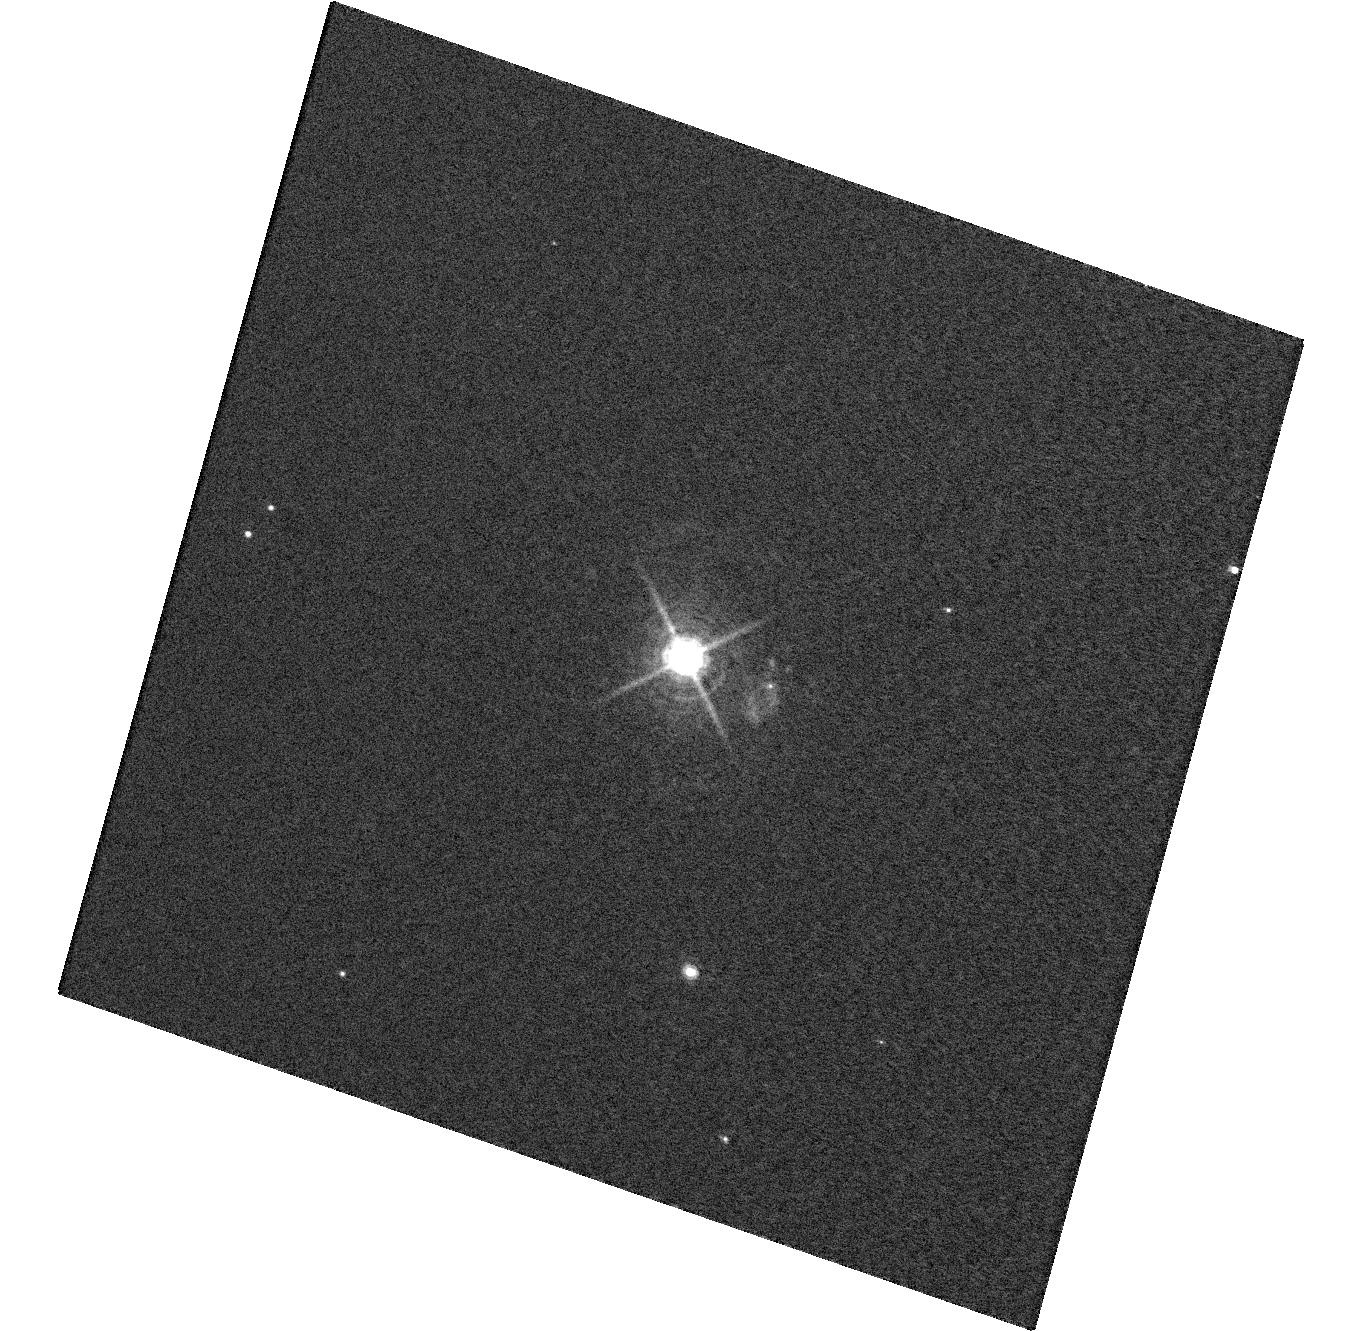
Target: T-PYXIDIS
Instrument: WFC3/UVIS
Filter: F656N
Exposure: 32 min
Observation ID: hst_12446_09_wfc3_uvis_f656n_ibog09

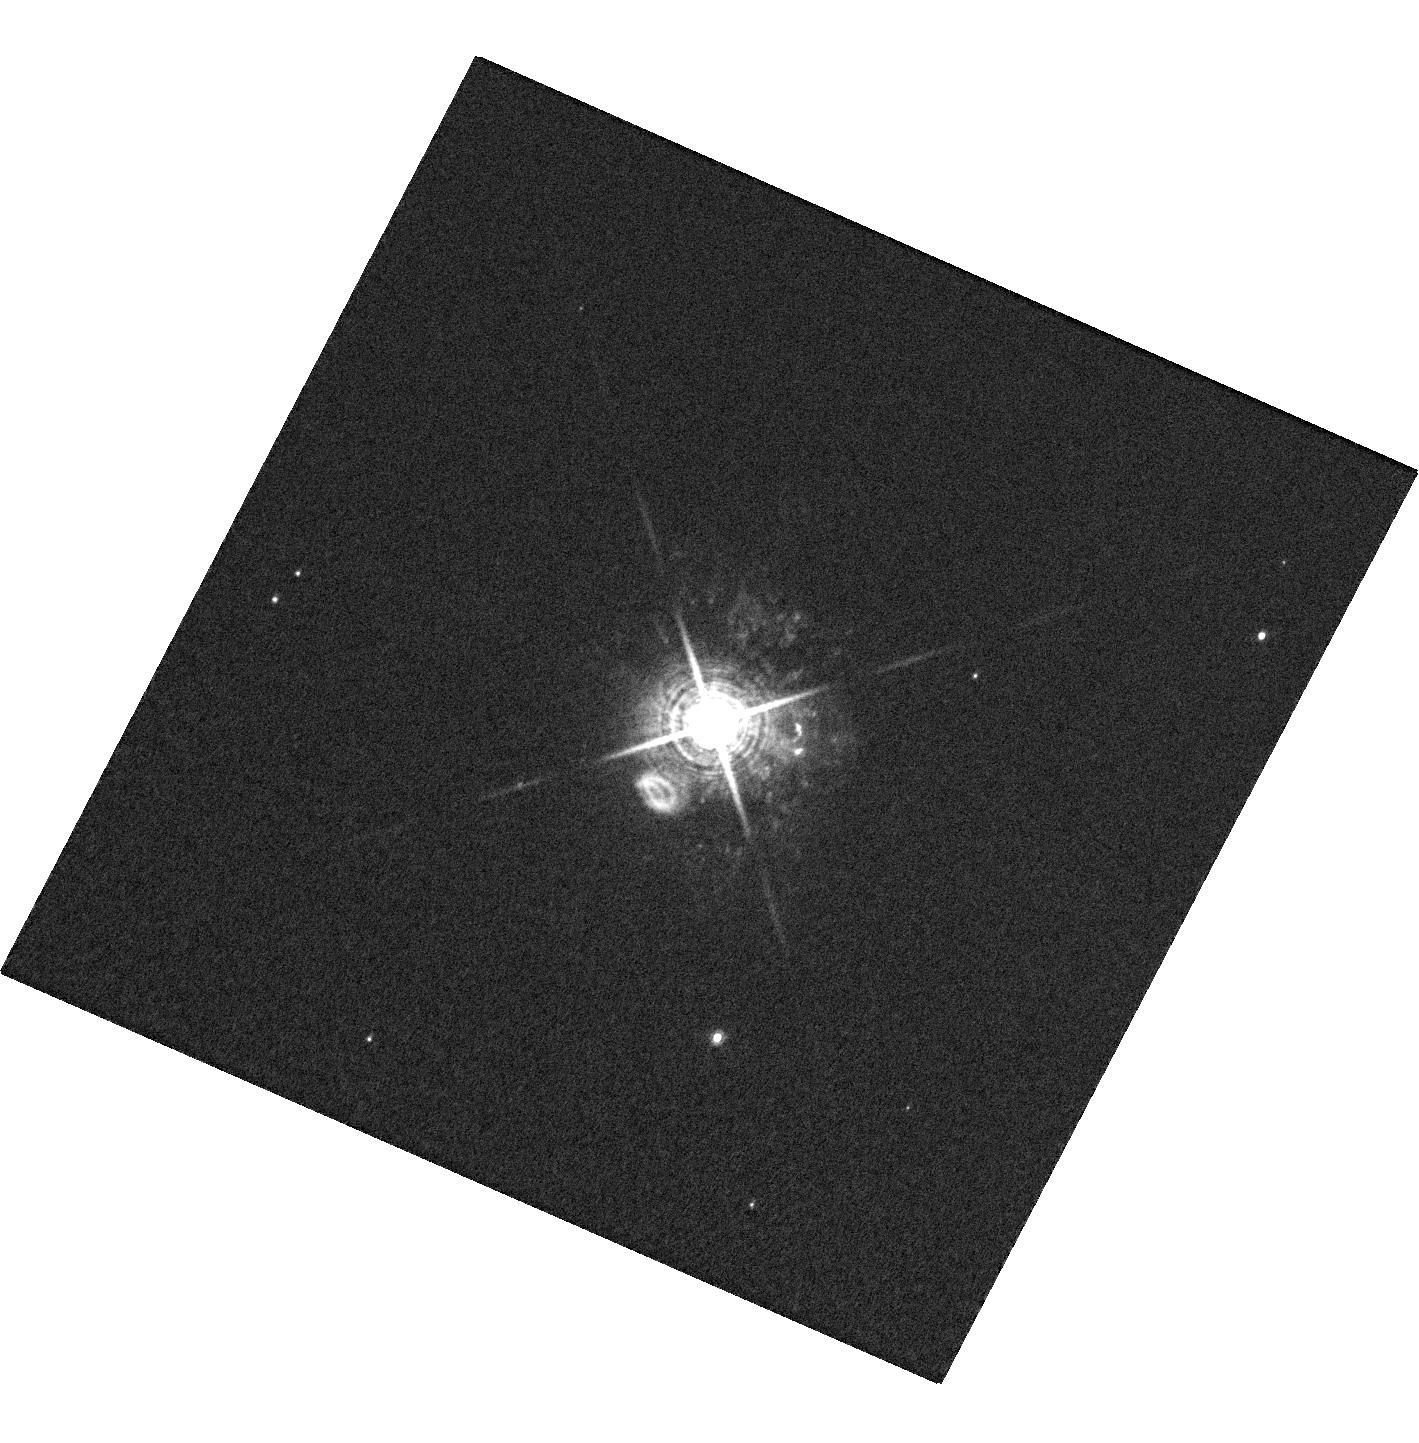
Target: T-PYXIDIS
Instrument: WFC3/UVIS
Filter: F656N
Exposure: 32 min
Observation ID: hst_12446_08_wfc3_uvis_f656n_ibog08

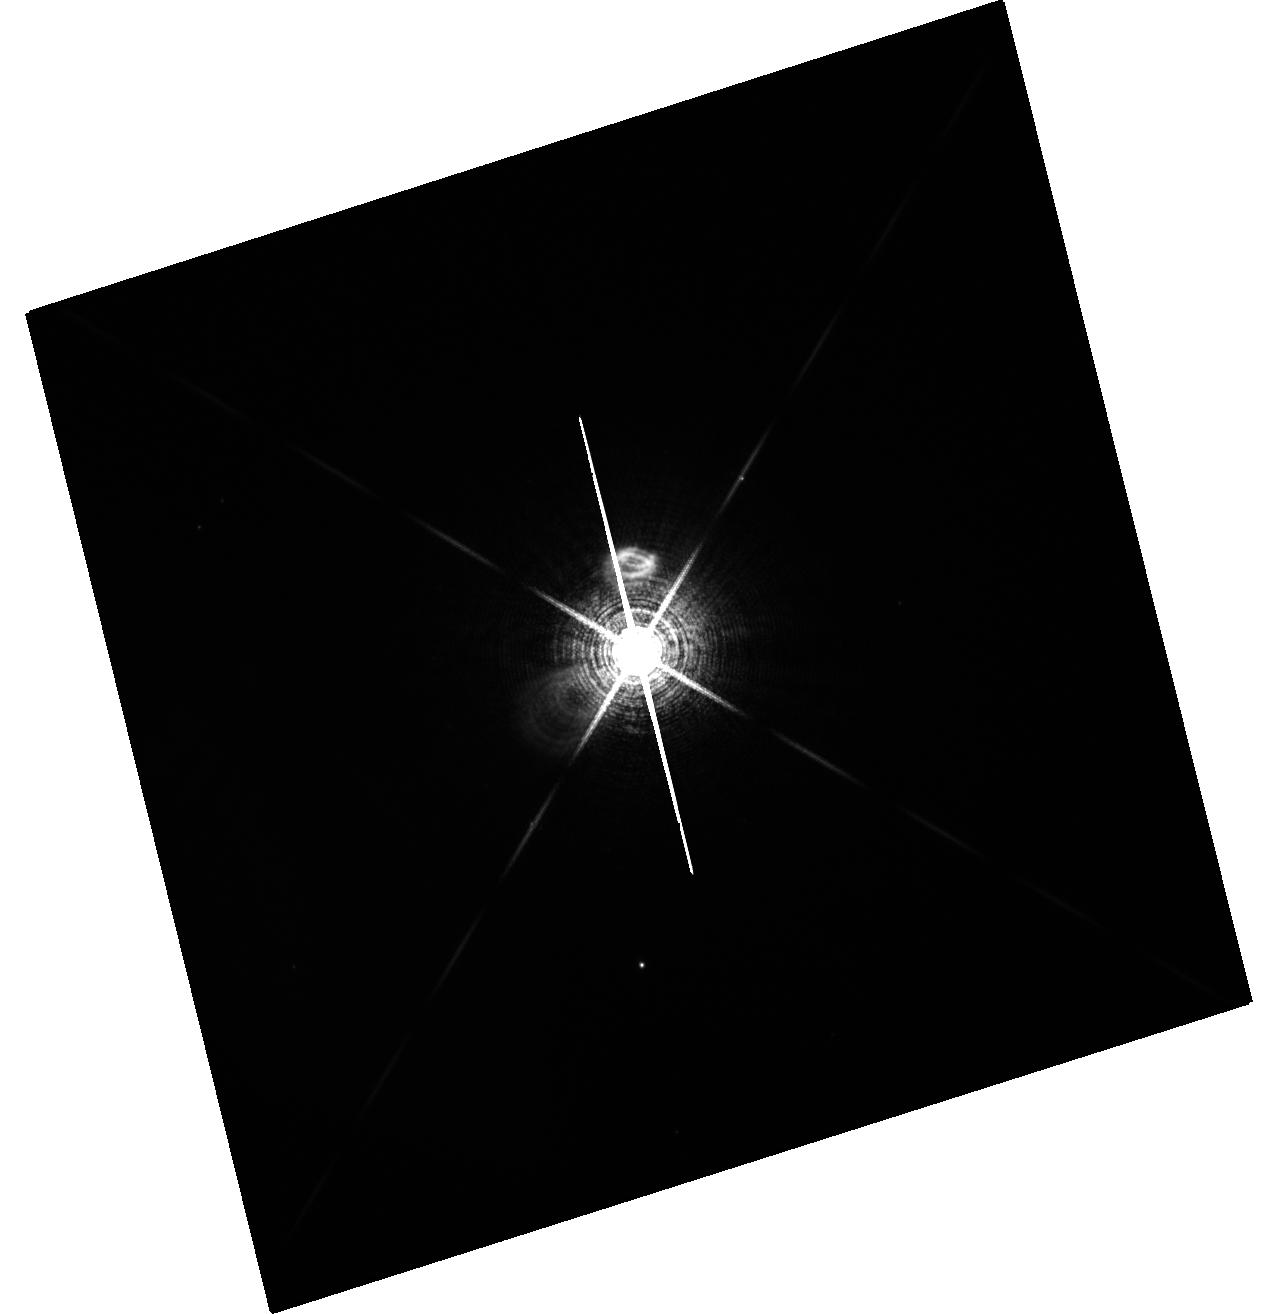
Target: T-PYXIDIS
Instrument: WFC3/UVIS
Filter: F656N
Exposure: 32 min
Observation ID: hst_12446_05_wfc3_uvis_f656n_ibog05

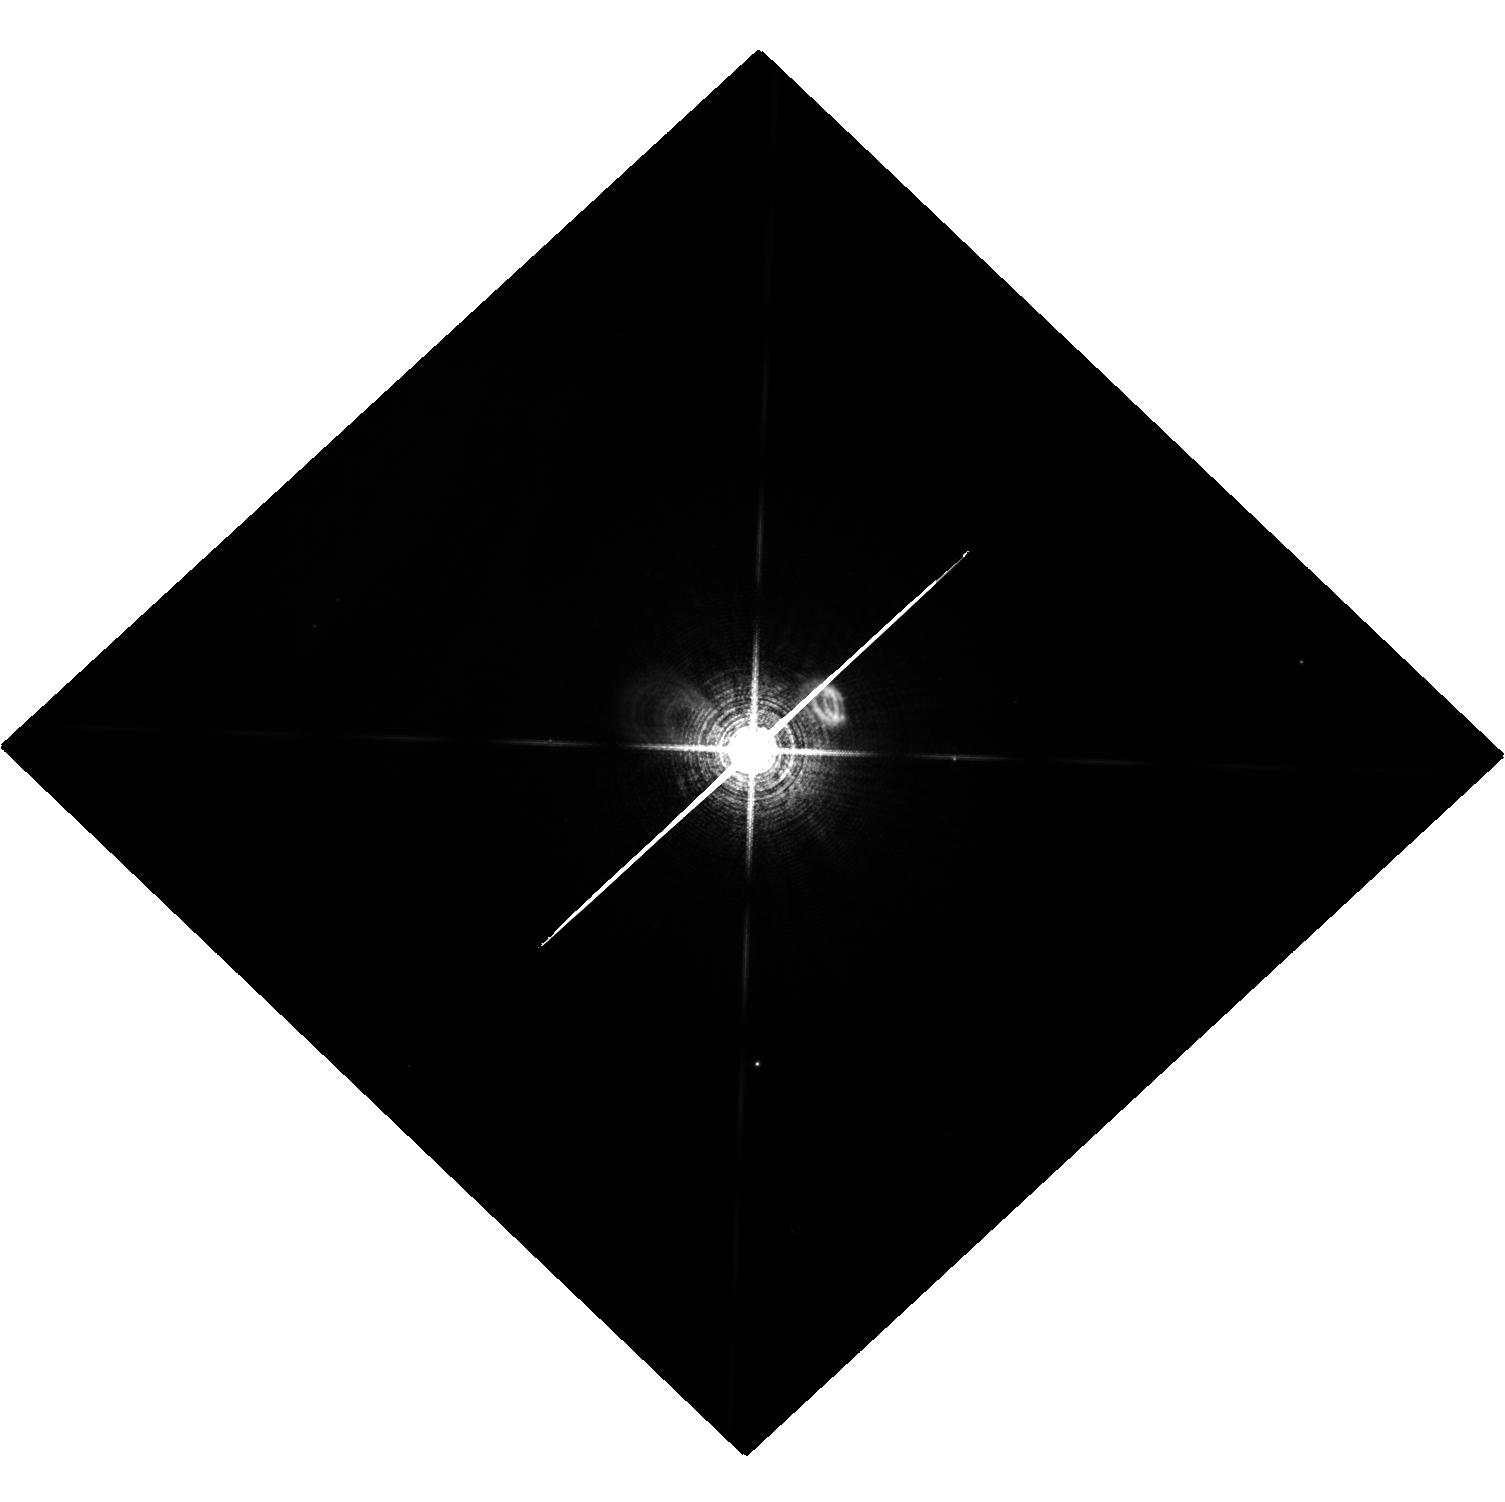
Target: T-PYXIDIS
Instrument: WFC3/UVIS
Filter: F656N
Exposure: 32 min
Observation ID: hst_12446_01_wfc3_uvis_f656n_ibog01

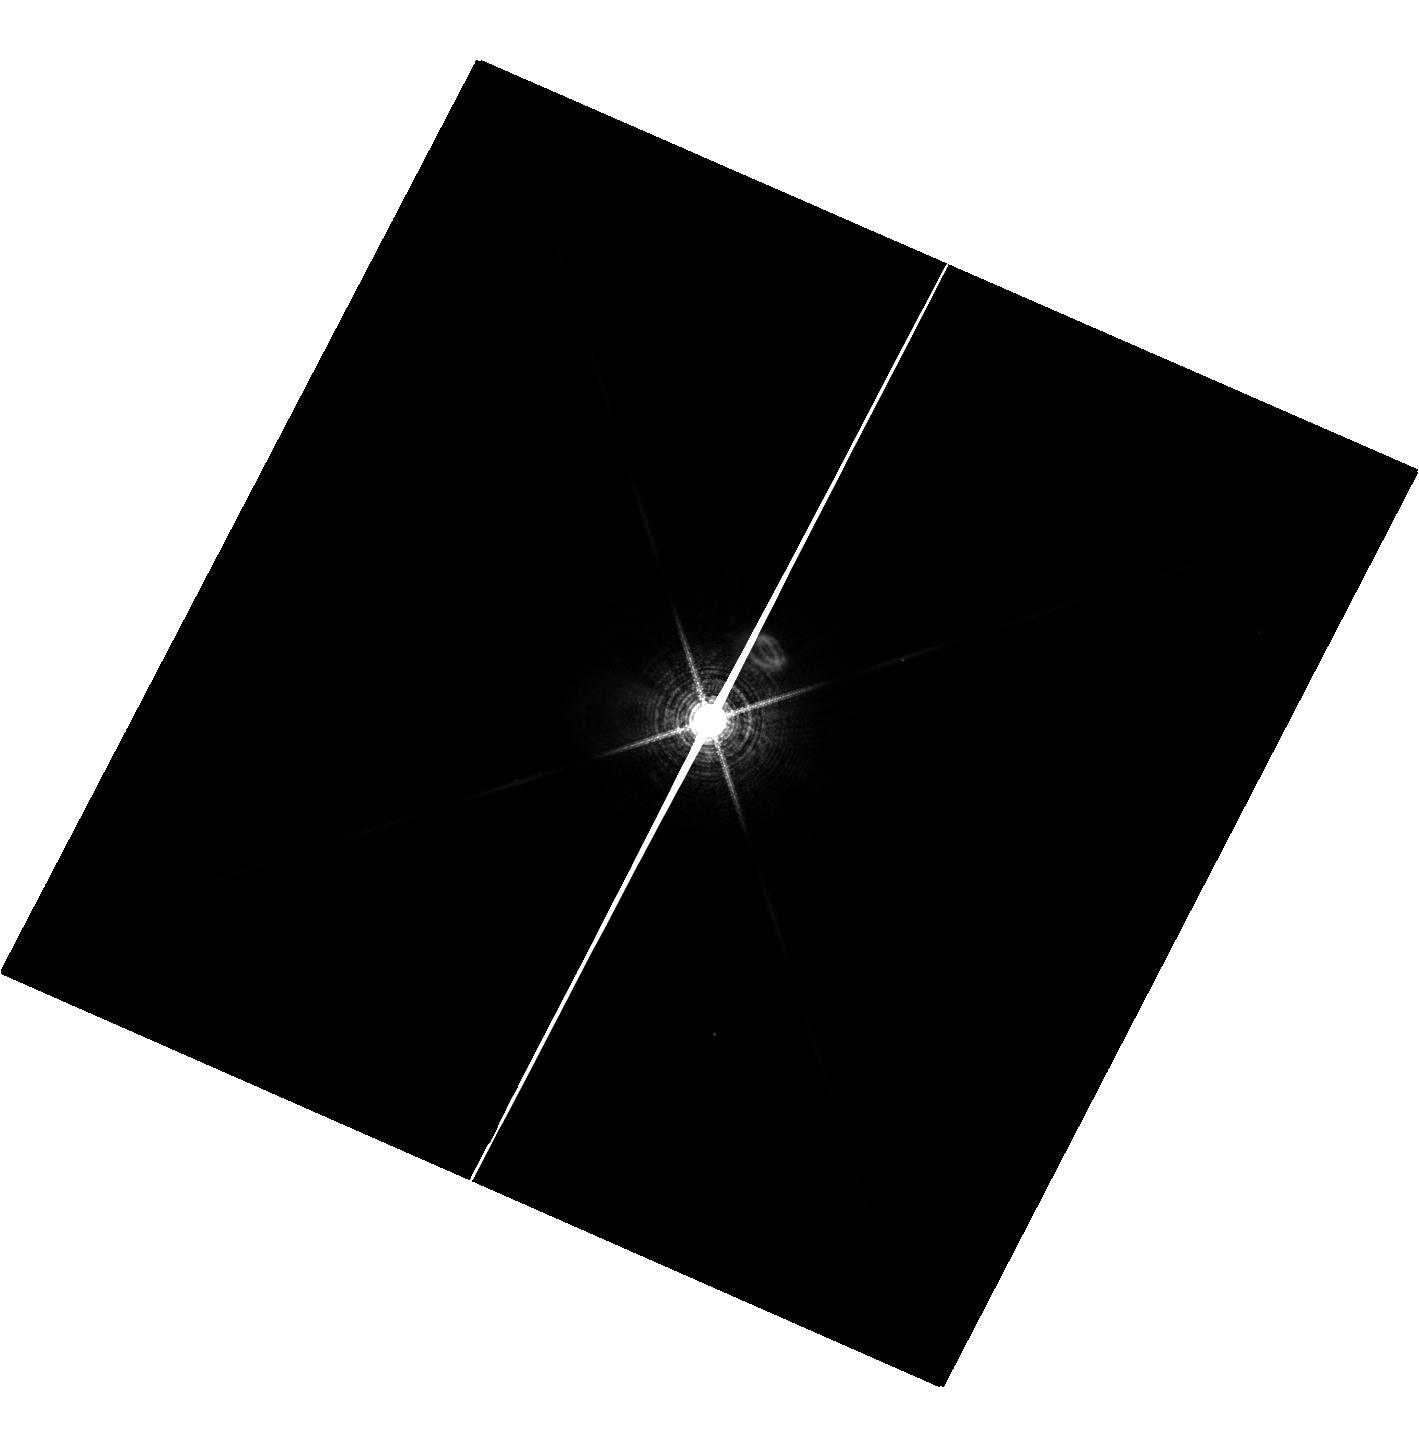
Target: T-PYXIDIS
Instrument: WFC3/UVIS
Filter: F656N
Exposure: 32 min
Observation ID: hst_12446_02_wfc3_uvis_f656n_ibog02

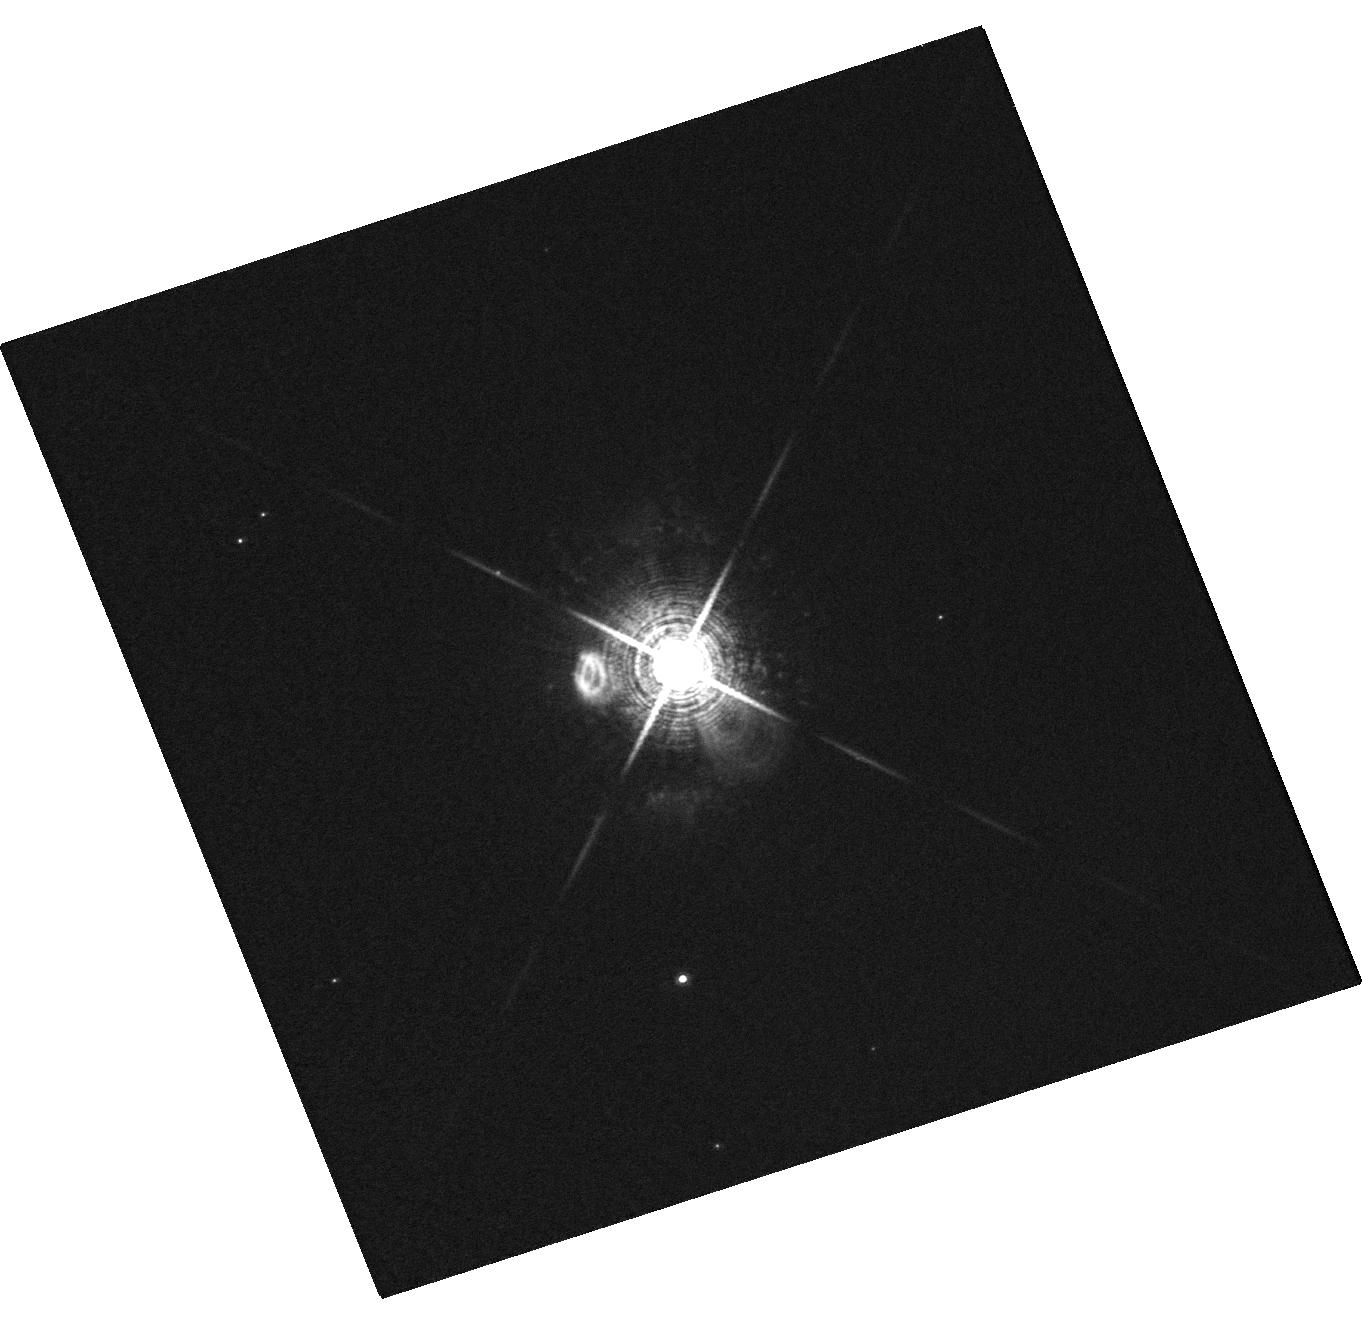
Target: T-PYXIDIS
Instrument: WFC3/UVIS
Filter: F656N
Exposure: 32 min
Observation ID: hst_12446_07_wfc3_uvis_f656n_ibog07

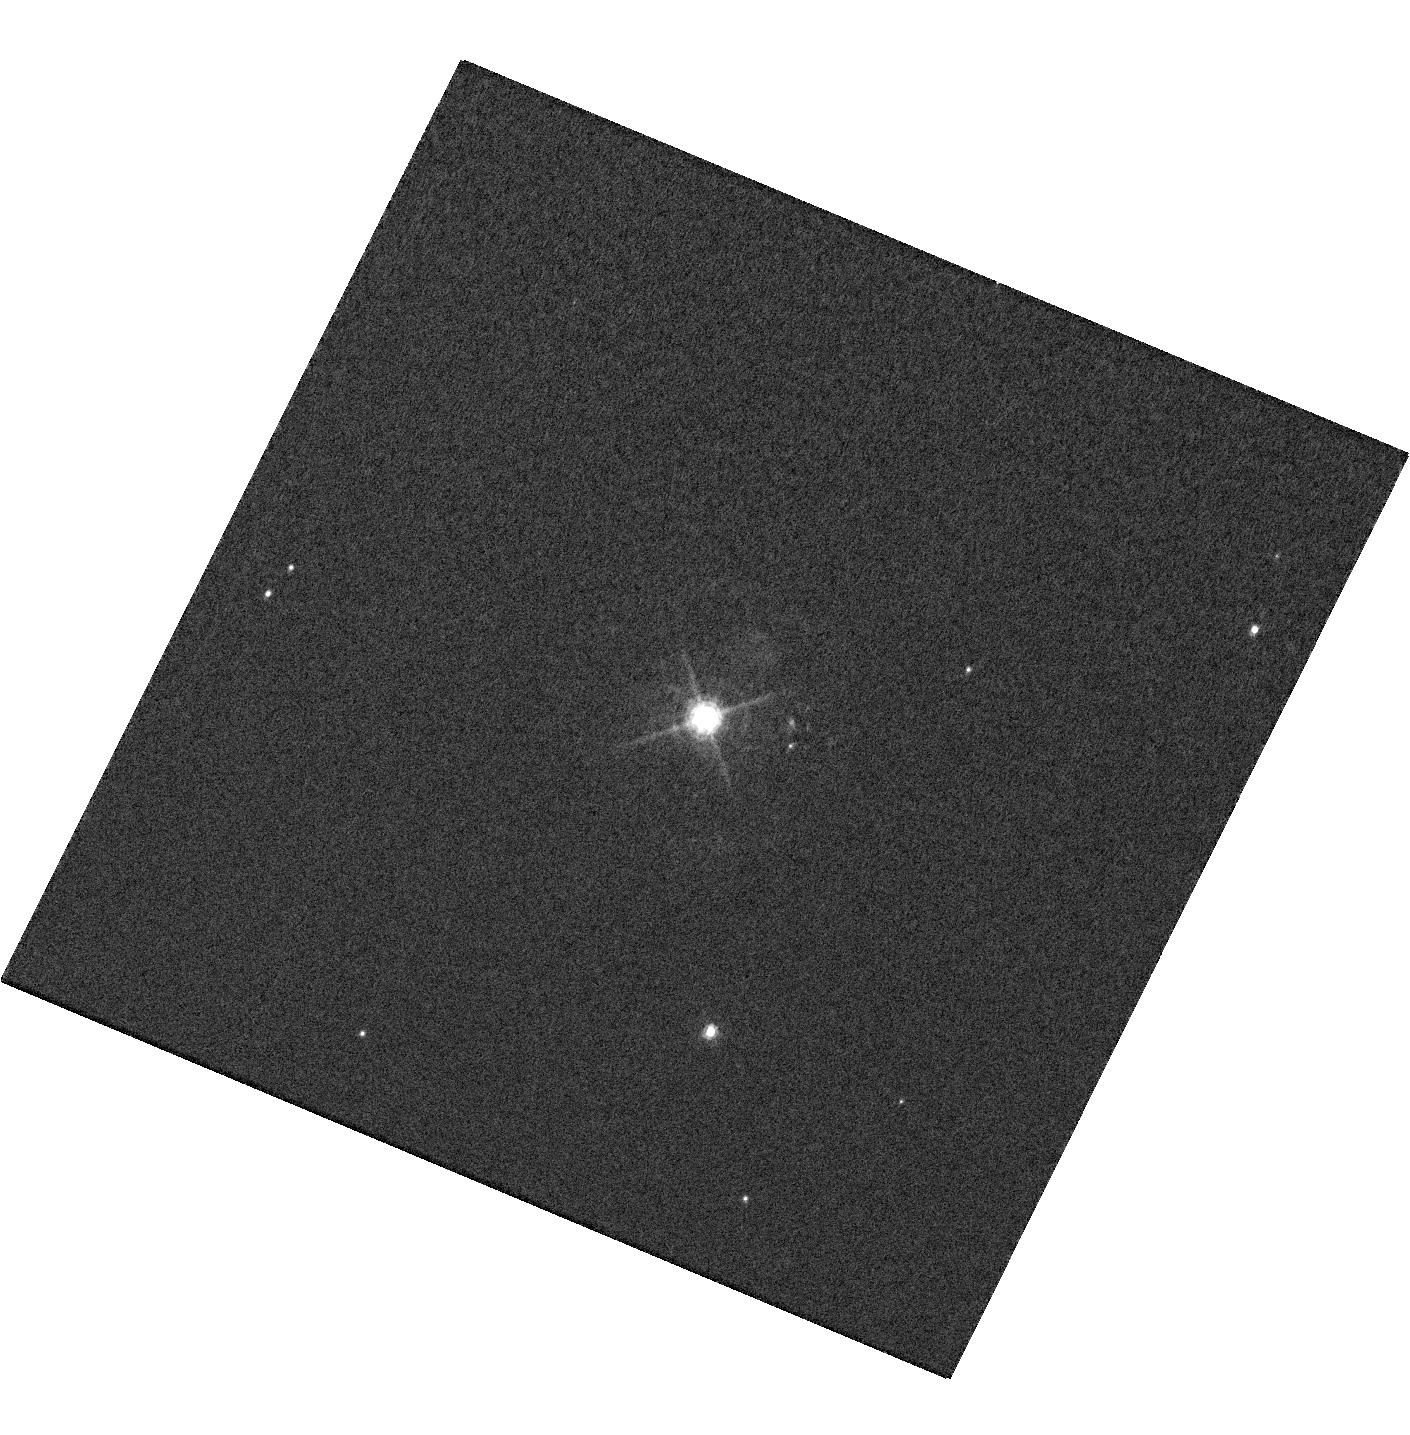
Target: T-PYXIDIS
Instrument: WFC3/UVIS
Filter: F656N
Exposure: 32 min
Observation ID: hst_12446_10_wfc3_uvis_f656n_ibog10

Ionization and Light Echoes in the T Pyxidis Nebula (PI: Shara, Michael)

Contrary to published predictions, the famous prototype recurrent nova T Pyxidis unexpectedly commenced a new outburst on 2011 April 14 UT --- its first outburst since 1966. T Pyx is unique among recurrent novae in being surrounded by a nebula, representing material ejected during previous eruptions, which is well resolved into thousands of sub-arcsecond features in HST images. The outburst offers the opportunity to make two unique measurements. (1) A direct geometric determination of the distance to T Pyx (a highly controversial subject), based on imaging polarimetry of the knots --- a technique already validated for the light echo around V838 Monocerotis. (2) A determination of the 3D structure of the nebula, based on the ionization echo that will sweep out into the nebula, causing each individual knot to develop strong Halpha emission when first illuminated by the nova. Our proposed observations consist of Halpha imaging with WFC3, and broadband polarimetric imaging with ACS. Our results will 1) Allow a determination of the distance, and hence the true luminosity and mass accretion rate onto the white dwarf in T Pyx. This is essential for determining if T Pyx (and other recurrent novae) will exceed the Chandrasekhar limit and erupt as a type Ia SN. 2) Allow a direct test of the most detailed numerical modeling of nova explosions ever done. Recently predicted features and geometries in the ejecta must be present, and will be observed by HST for the first time, if, and only if our state-of-the-art models of novae are correct. The wave of illumination and ionization will pass through the entire nebula within the next few months, so it is crucial to begin the HST observations as soon as possible.